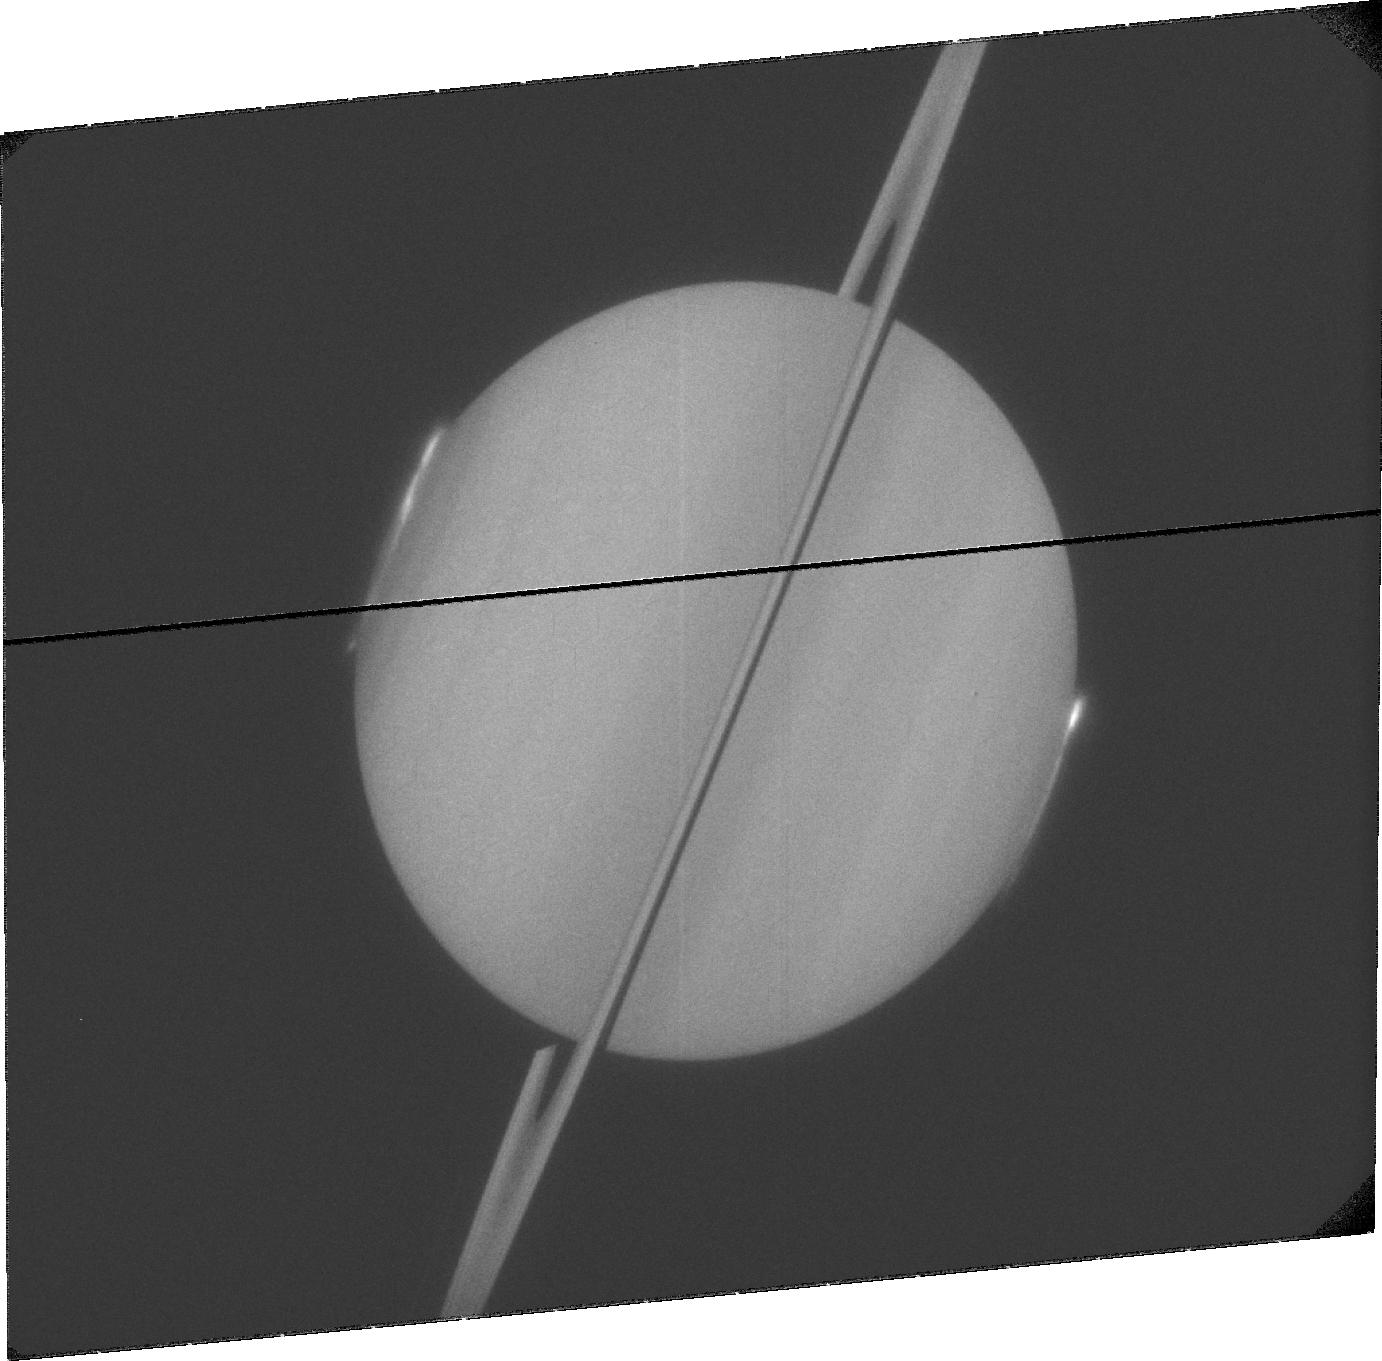
Target: SATURN. Instrument: ACS/SBC. Filter: F115LP. Exposure: 32 min. Observation ID: jbaed4010

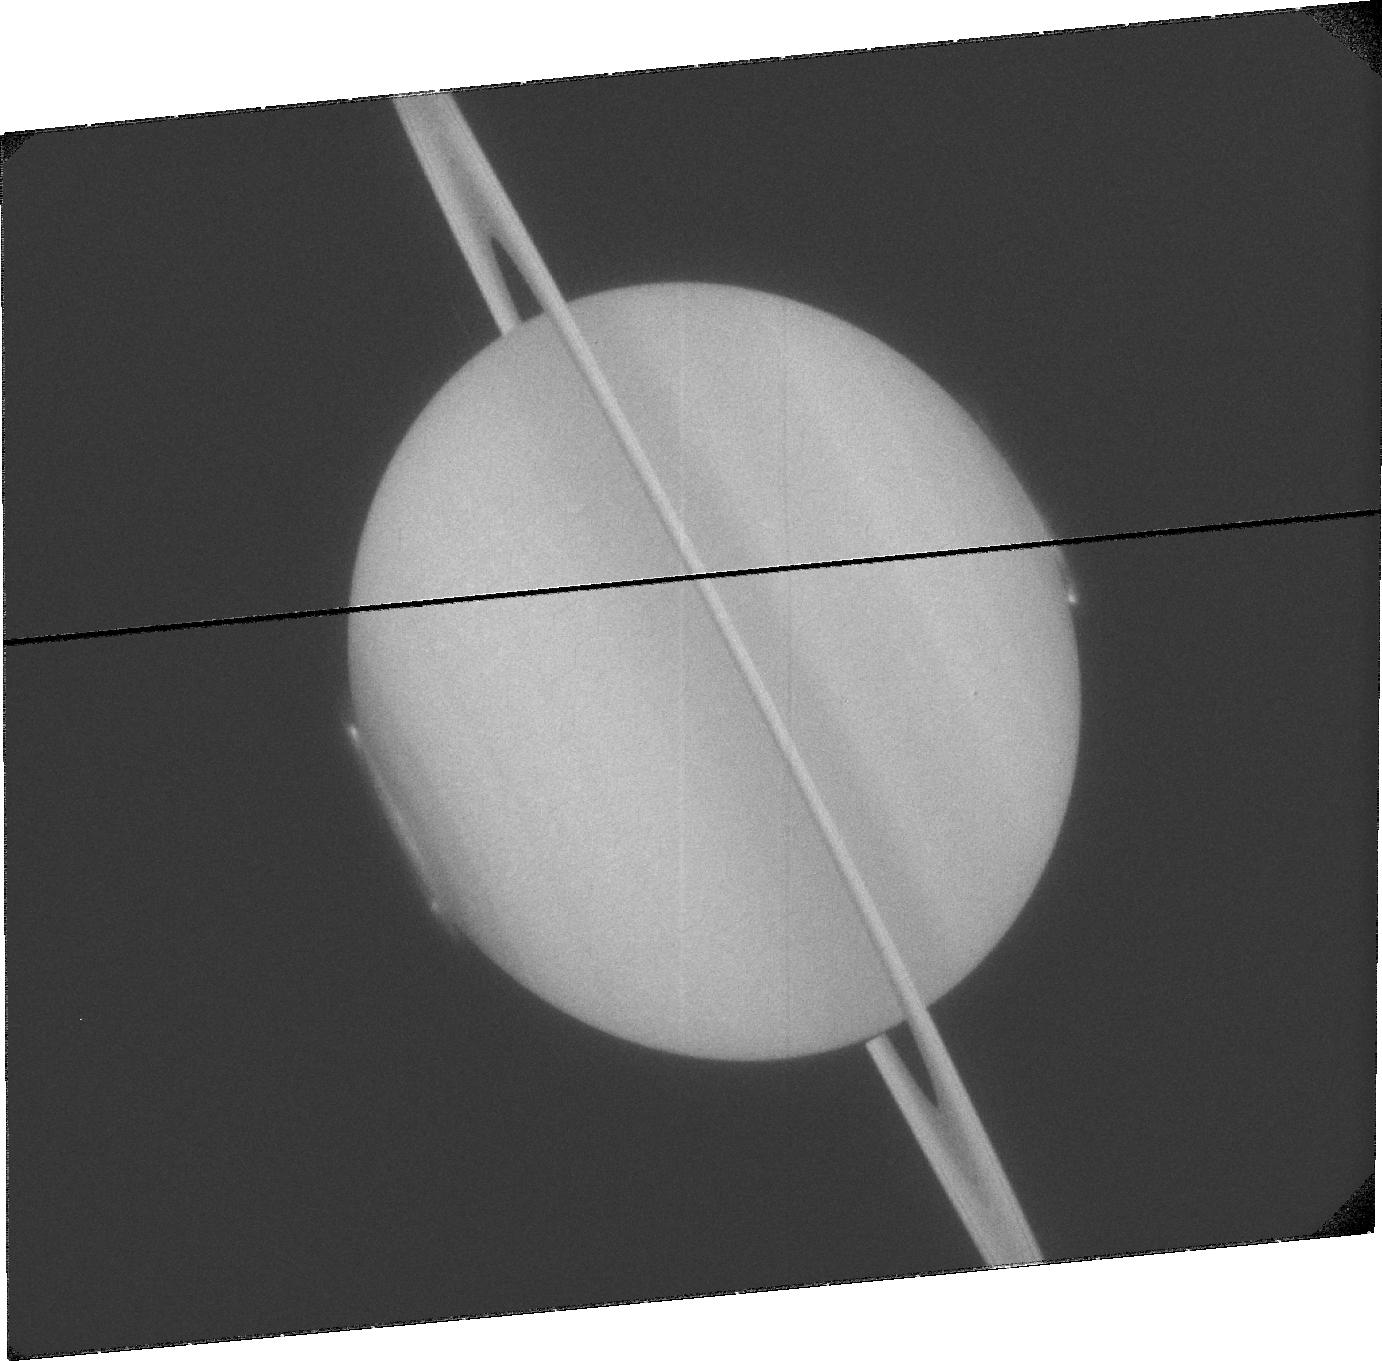
Target: SATURN. Instrument: ACS/SBC. Filter: F115LP. Exposure: 32 min. Observation ID: jbaeg1010

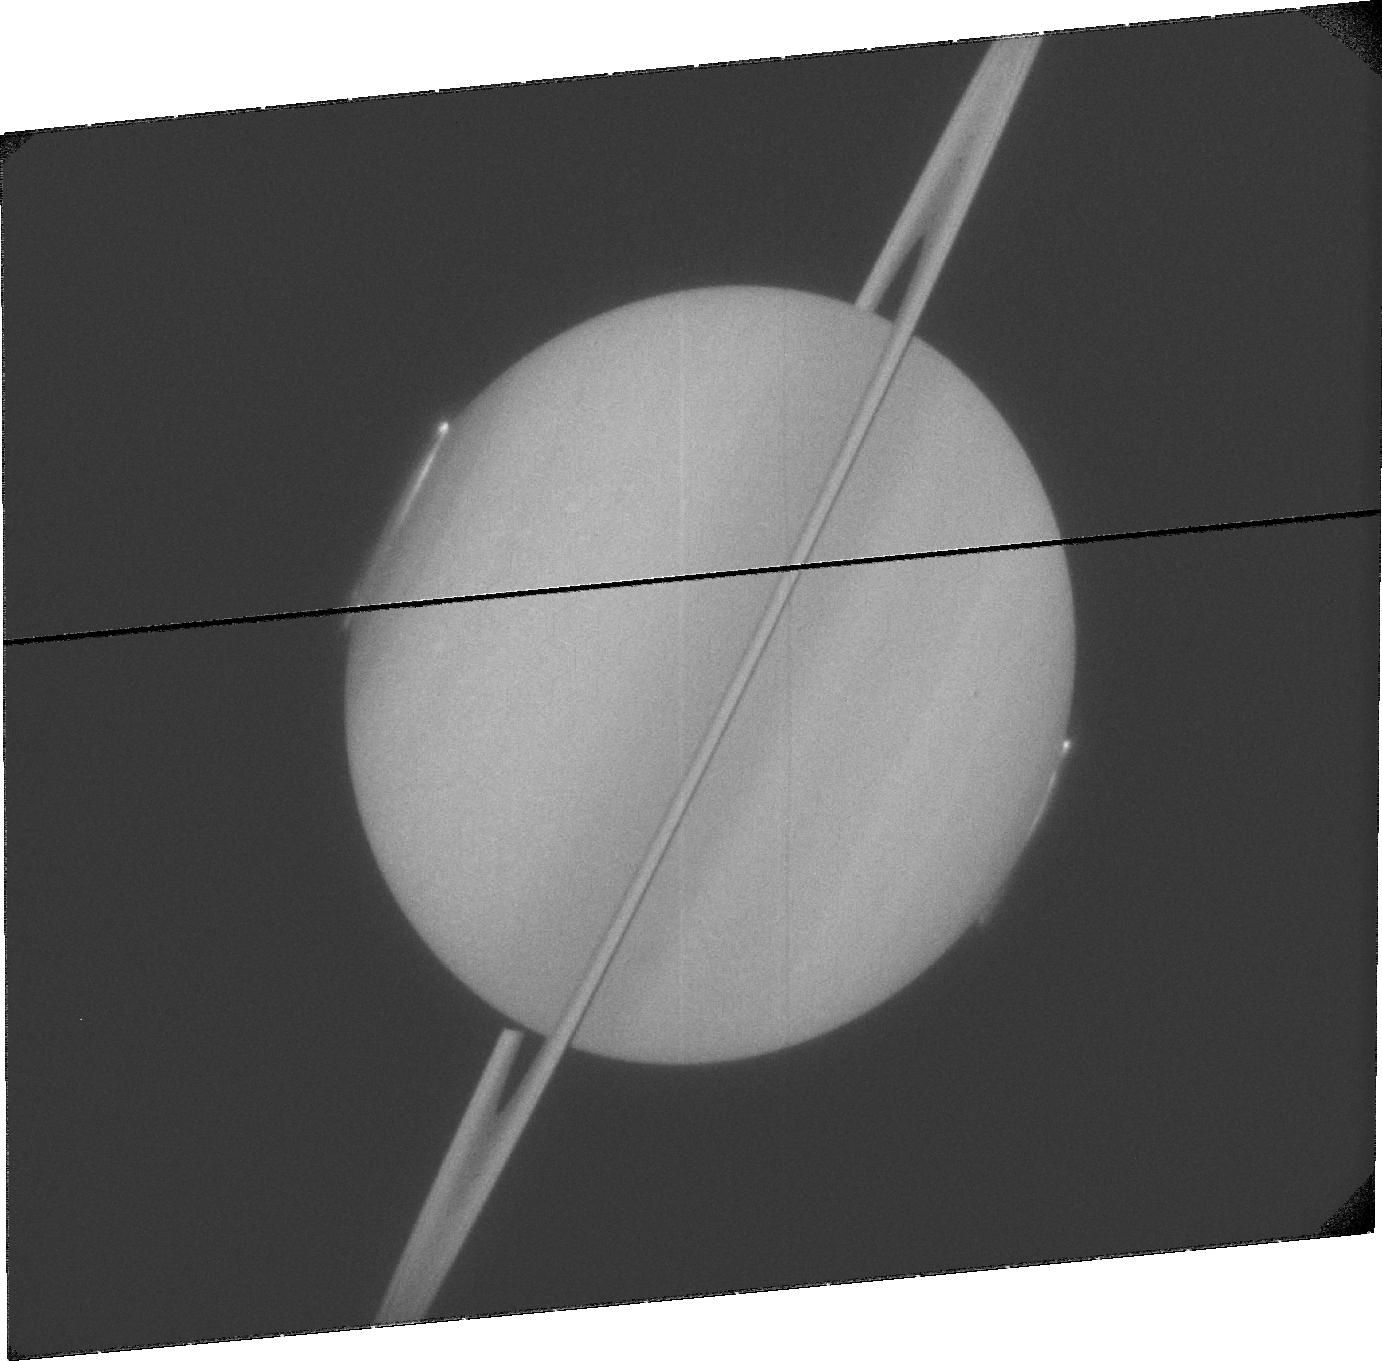
Target: SATURN. Instrument: ACS/SBC. Filter: F115LP. Exposure: 32 min. Observation ID: jbaee3010

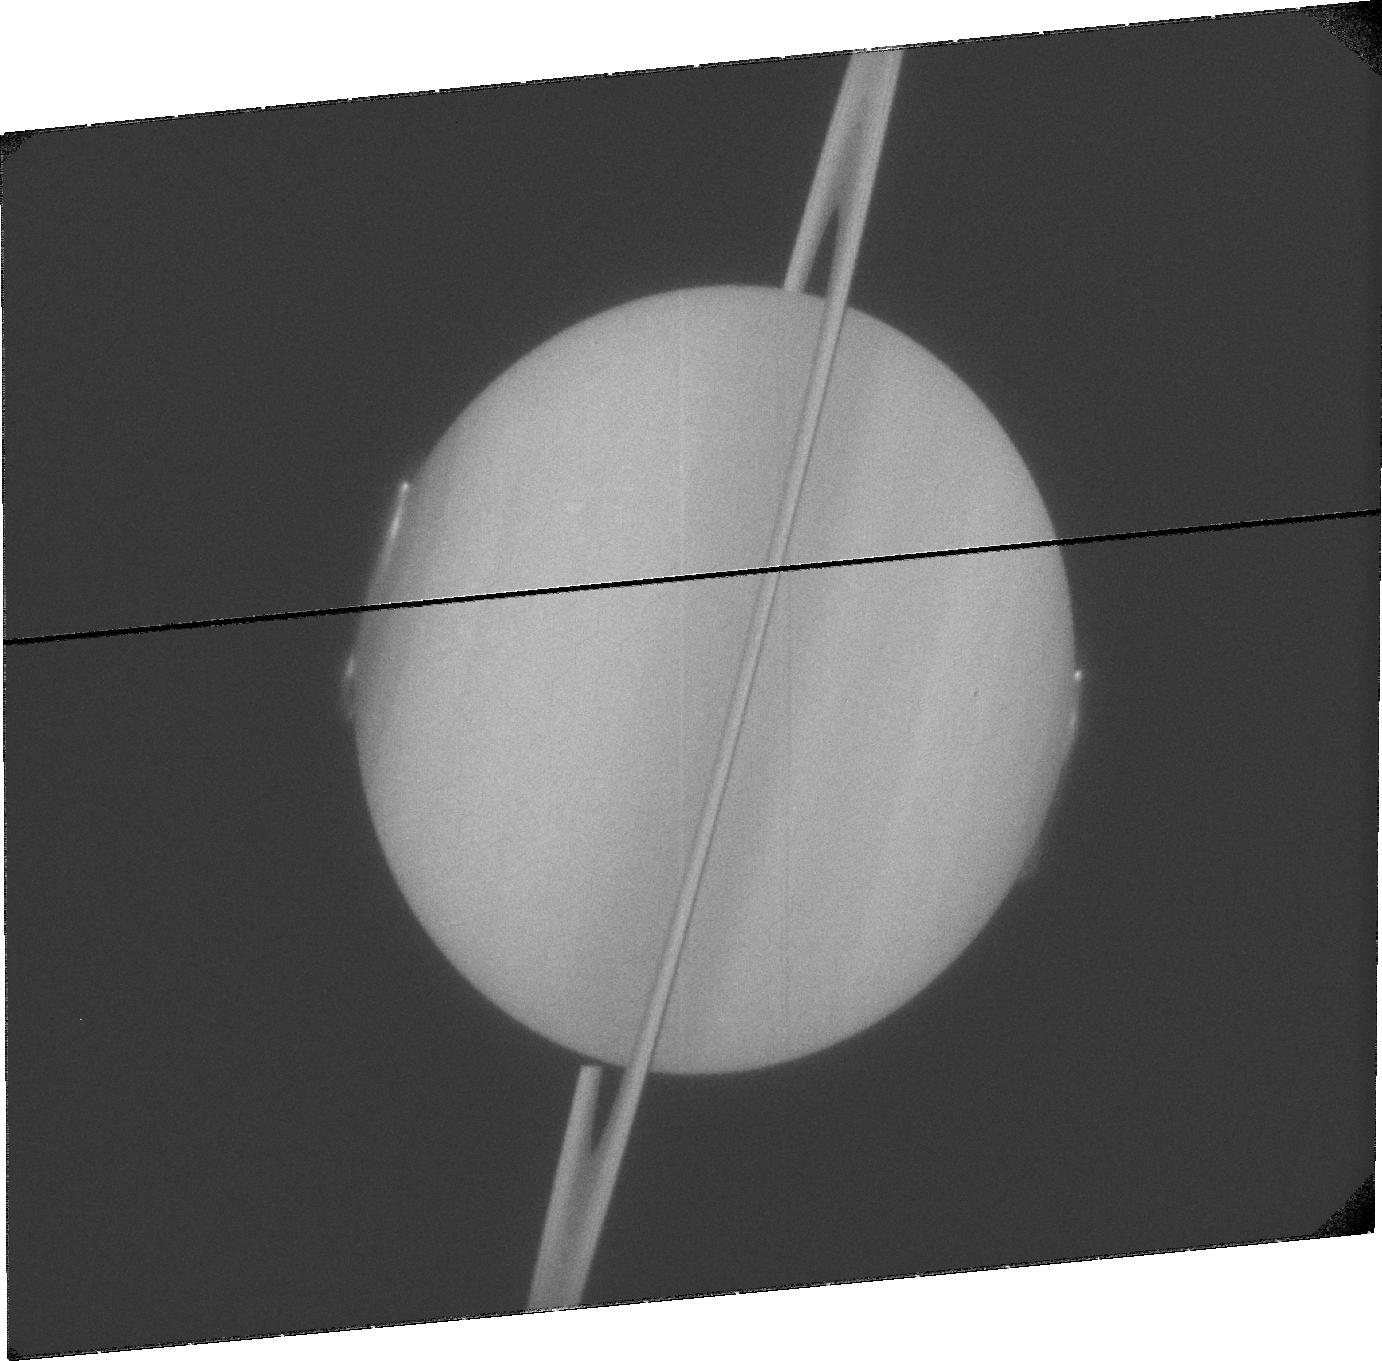
Target: SATURN. Instrument: ACS/SBC. Filter: F115LP. Exposure: 32 min. Observation ID: jbaef2010

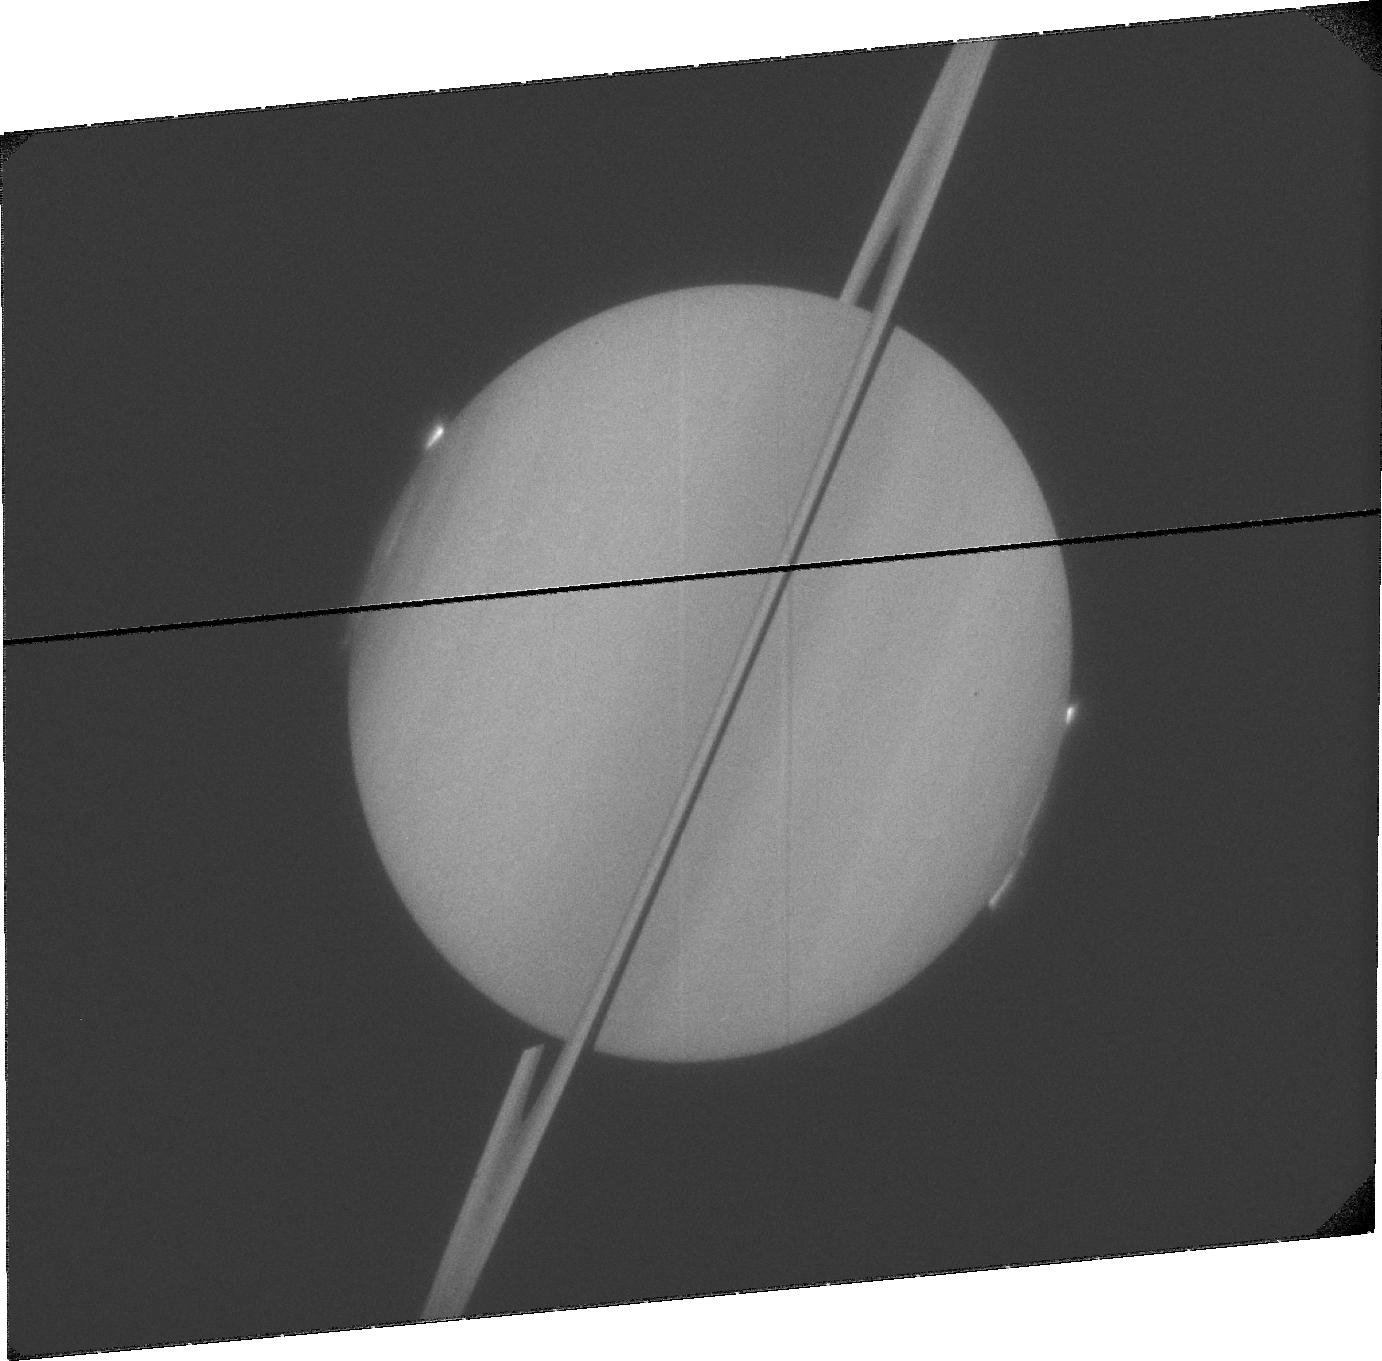
Target: SATURN. Instrument: ACS/SBC. Filter: F115LP. Exposure: 32 min. Observation ID: jbaed1010

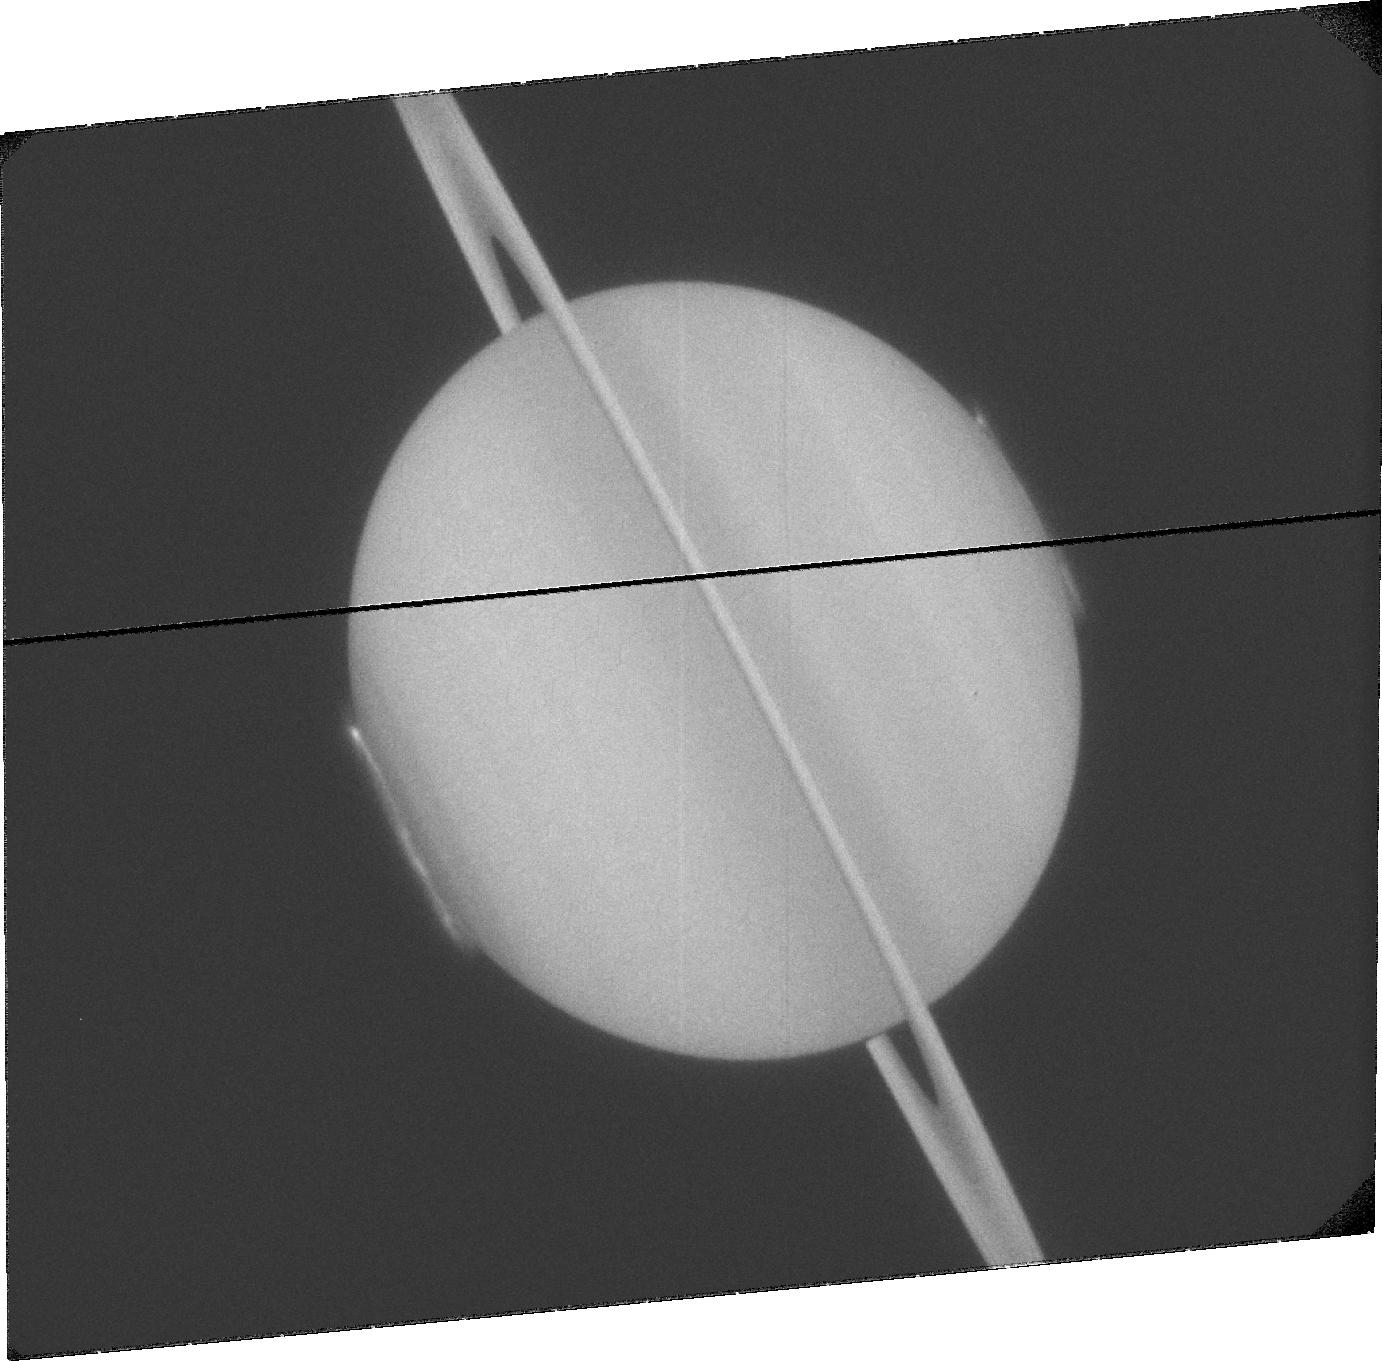
Target: SATURN. Instrument: ACS/SBC. Filter: F115LP. Exposure: 32 min. Observation ID: jbaeg3010

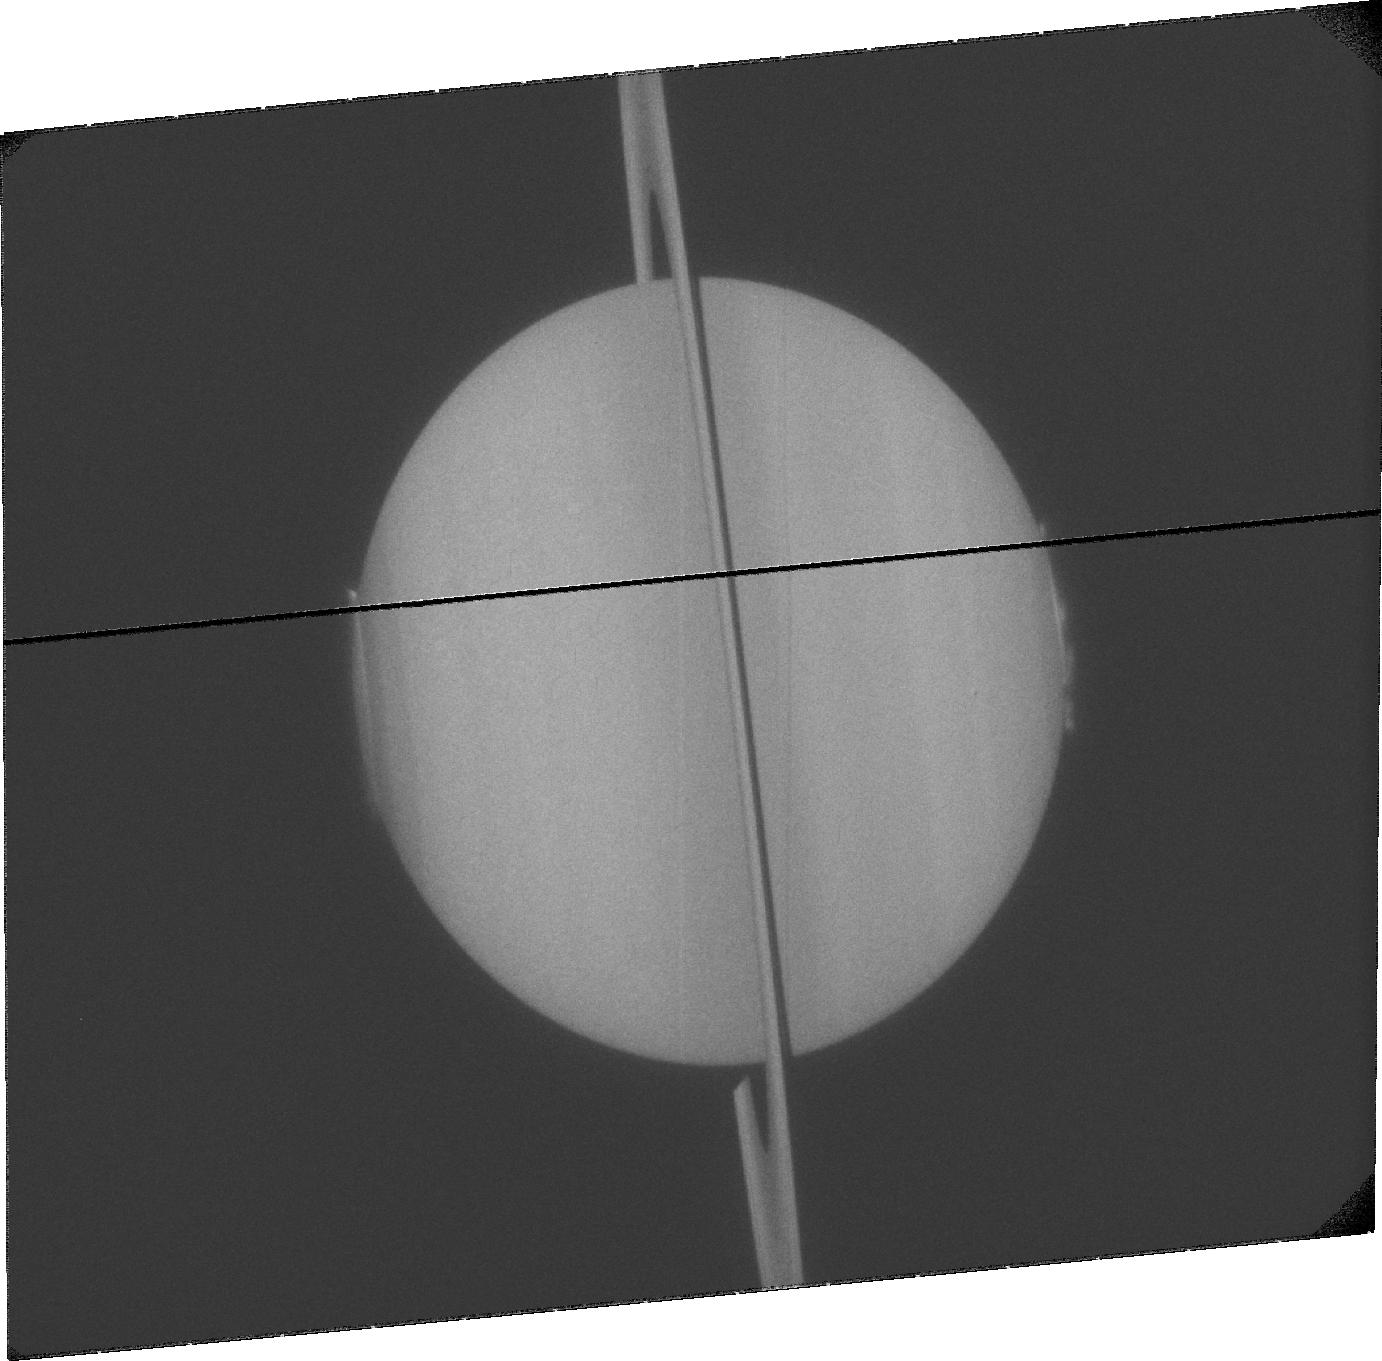
Target: SATURN. Instrument: ACS/SBC. Filter: F115LP. Exposure: 32 min. Observation ID: jbaec3010

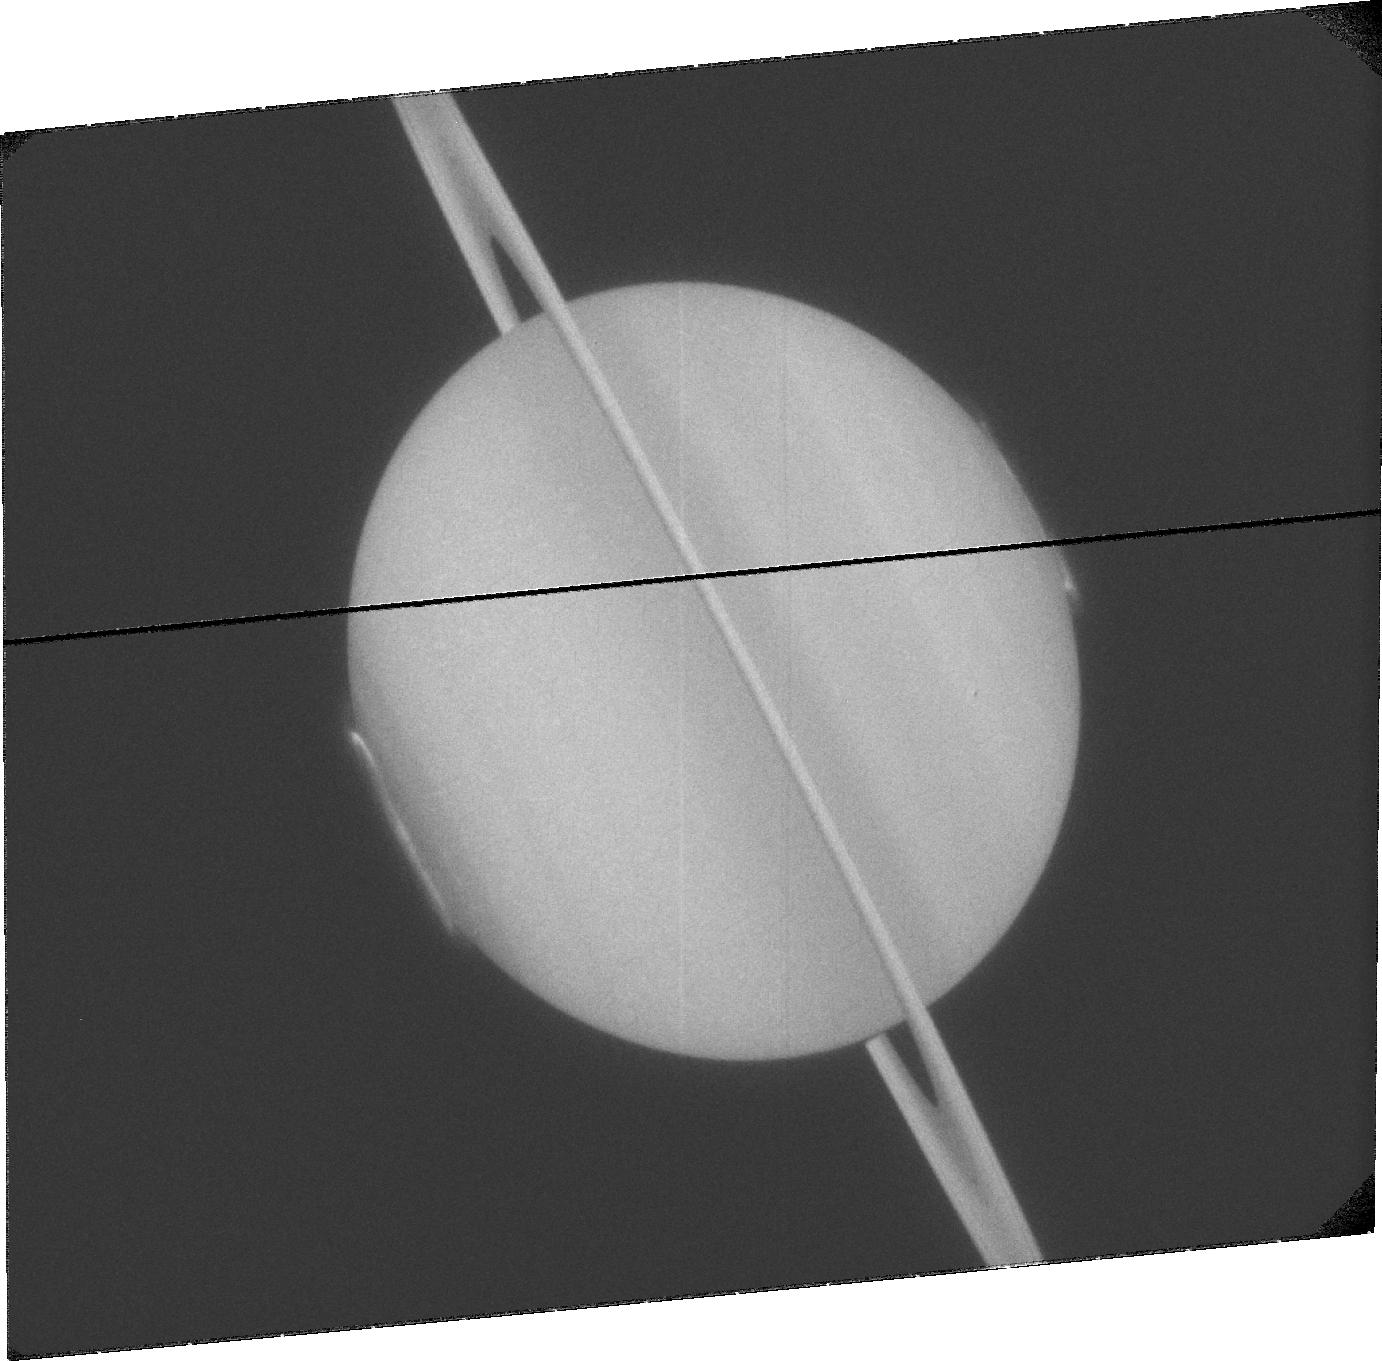
Target: SATURN. Instrument: ACS/SBC. Filter: F115LP. Exposure: 32 min. Observation ID: jbaeg2010

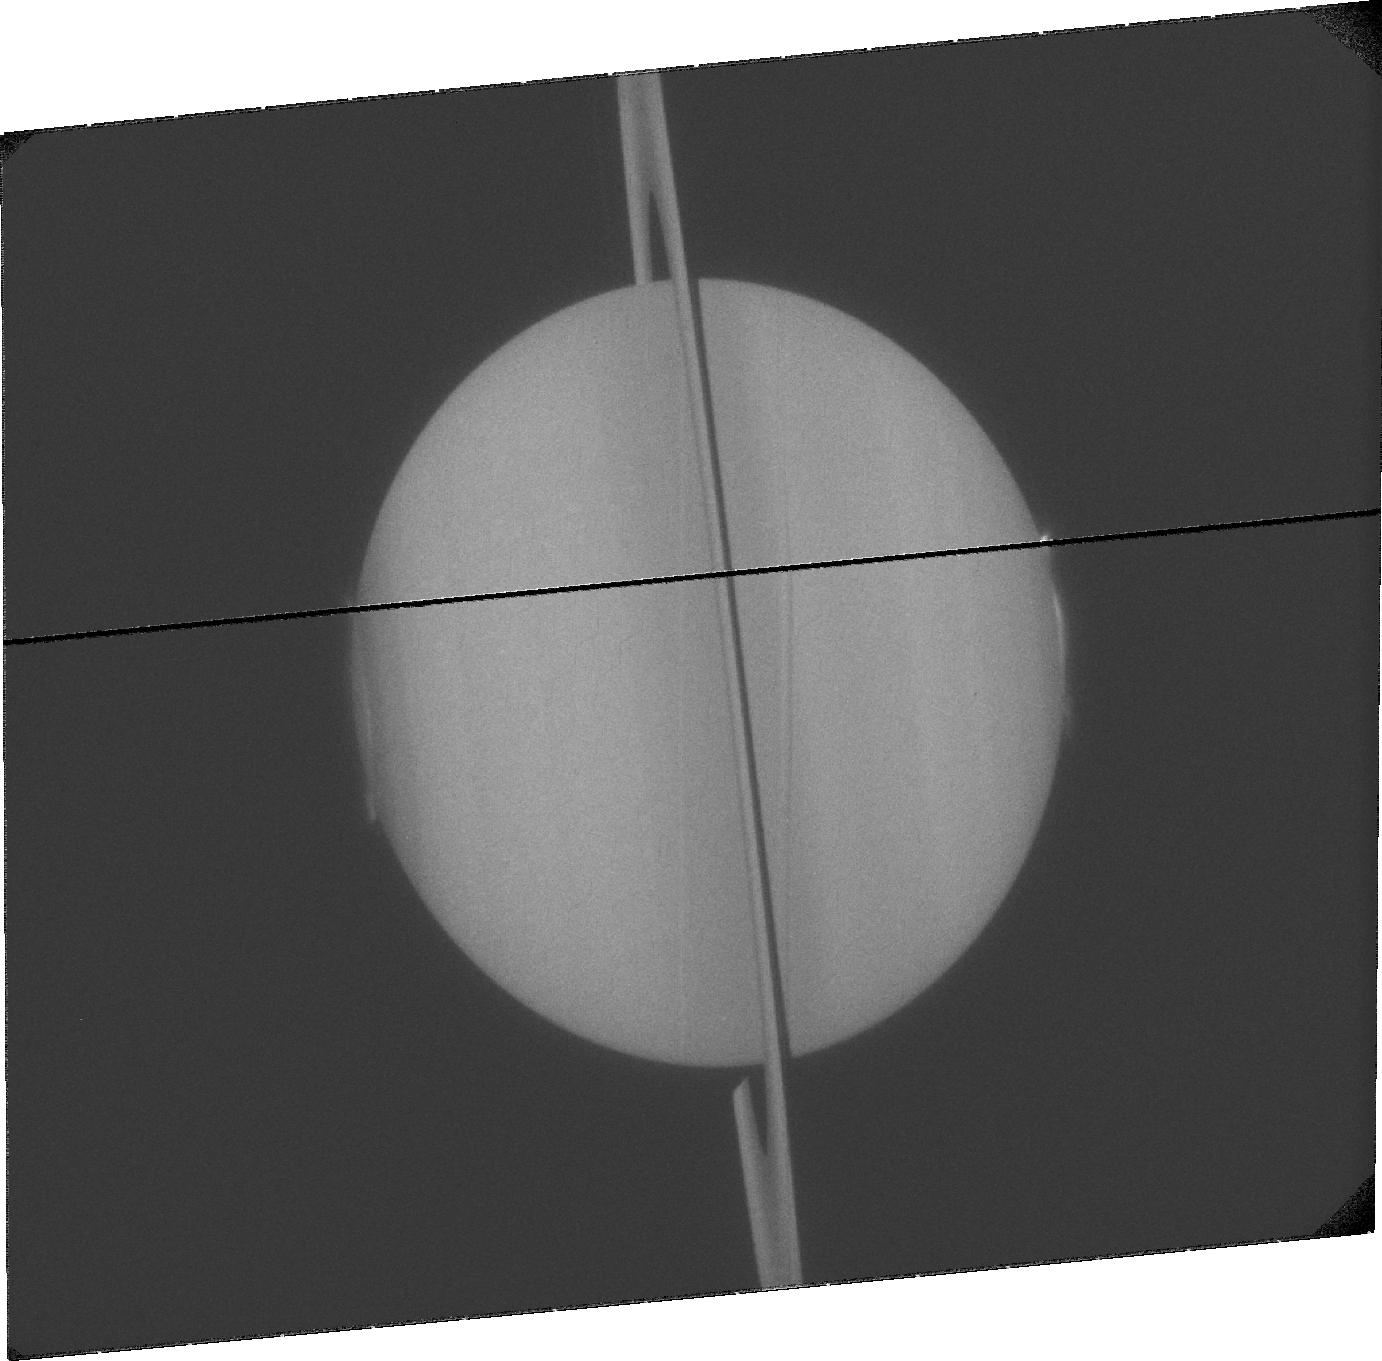
Target: SATURN. Instrument: ACS/SBC. Filter: F115LP. Exposure: 32 min. Observation ID: jbaec1010

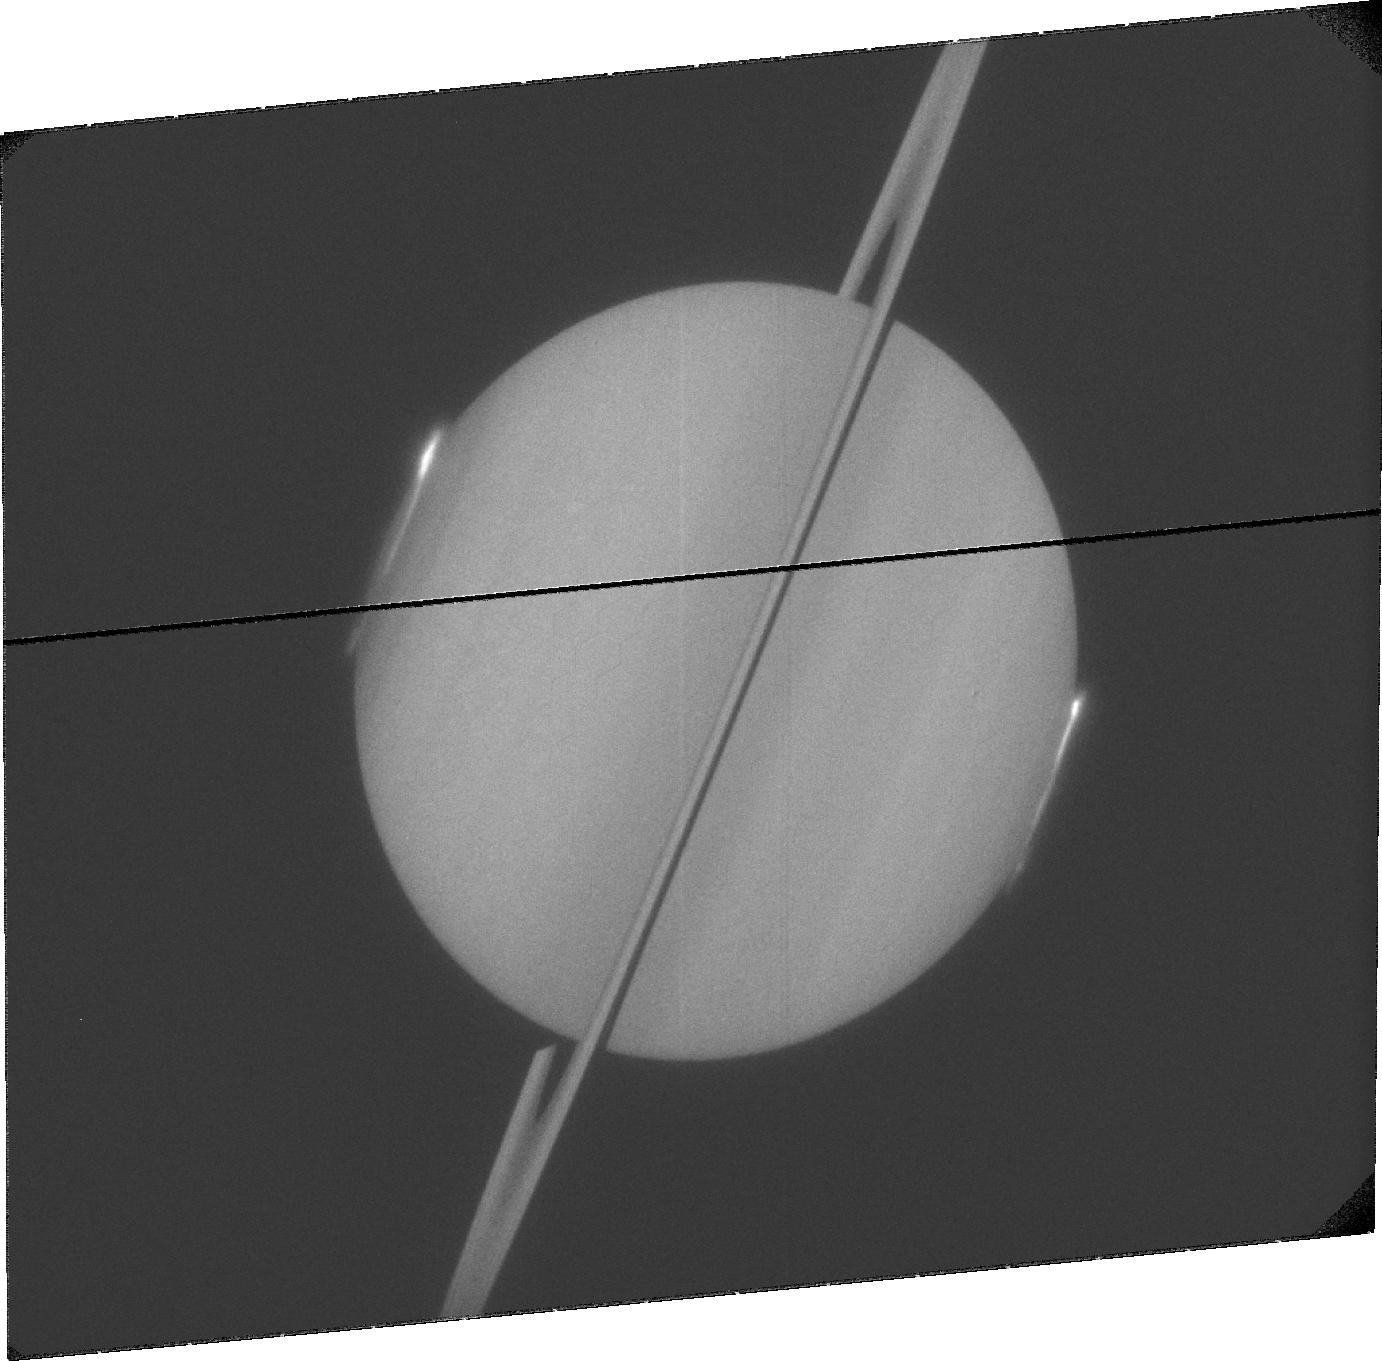
Target: SATURN. Instrument: ACS/SBC. Filter: F115LP. Exposure: 32 min. Observation ID: jbaed3010

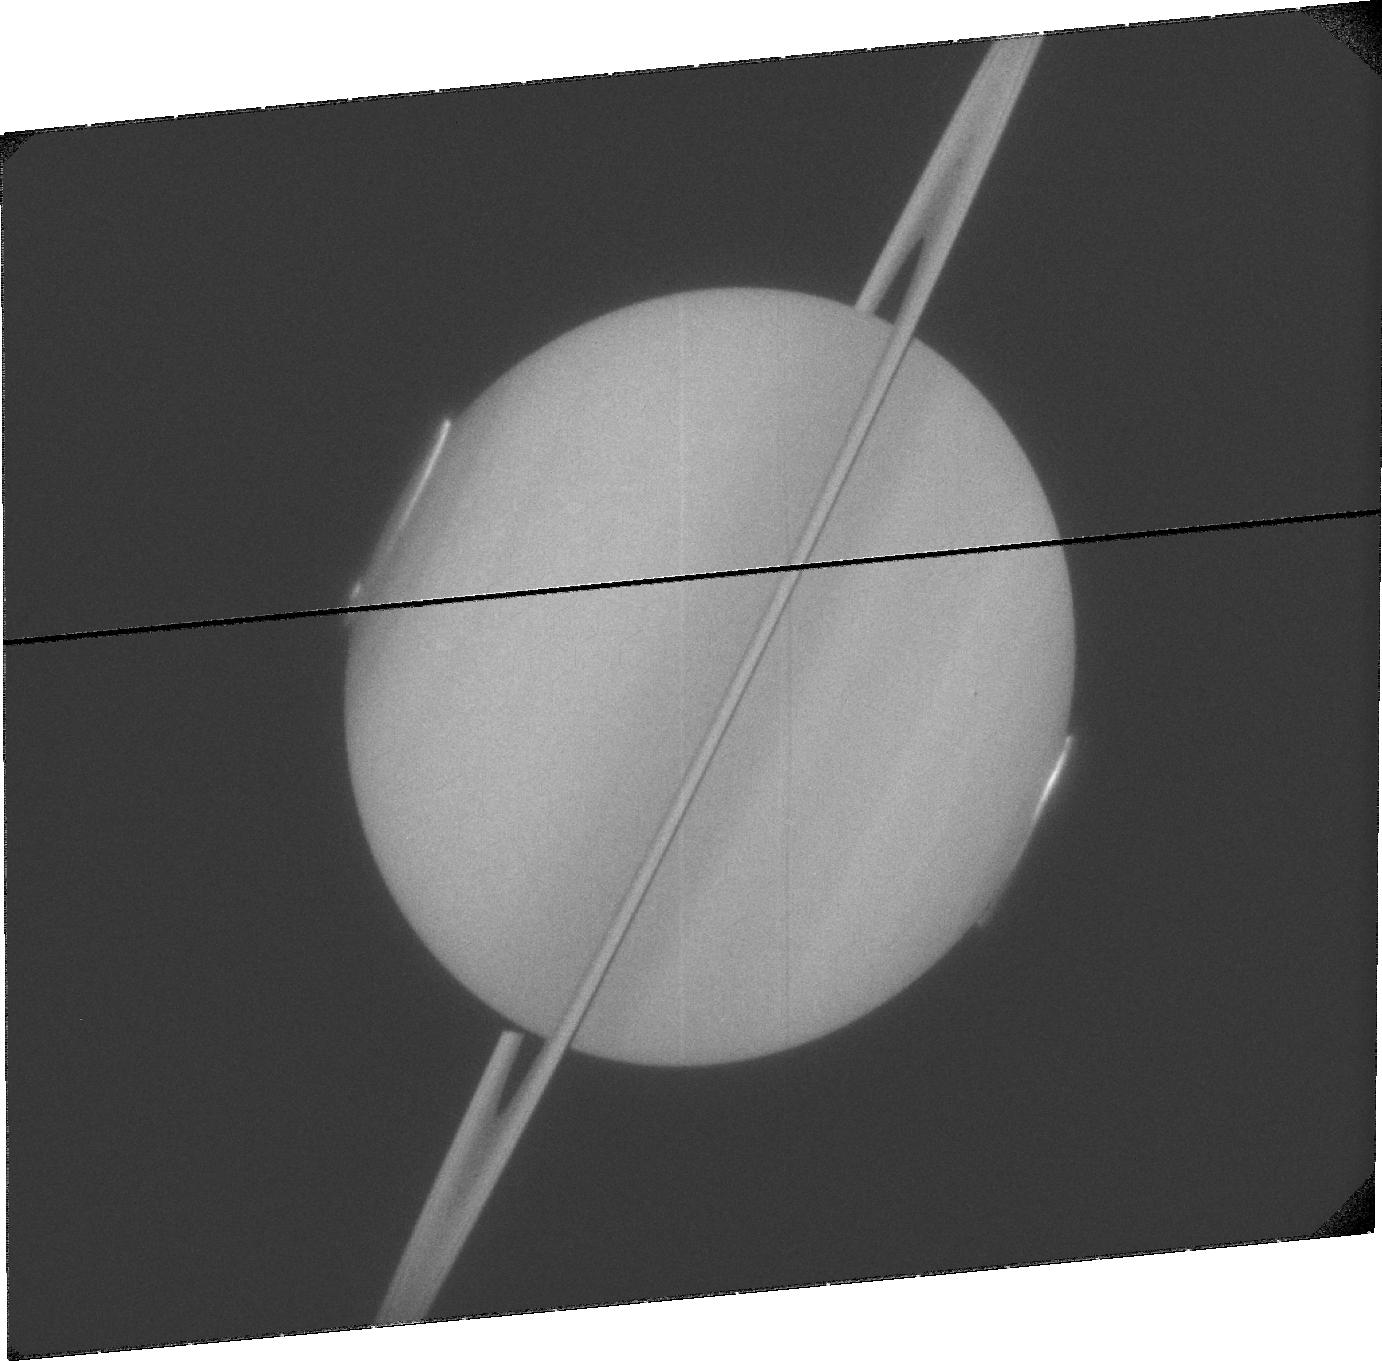
Target: SATURN. Instrument: ACS/SBC. Filter: F115LP. Exposure: 32 min. Observation ID: jbaee2010

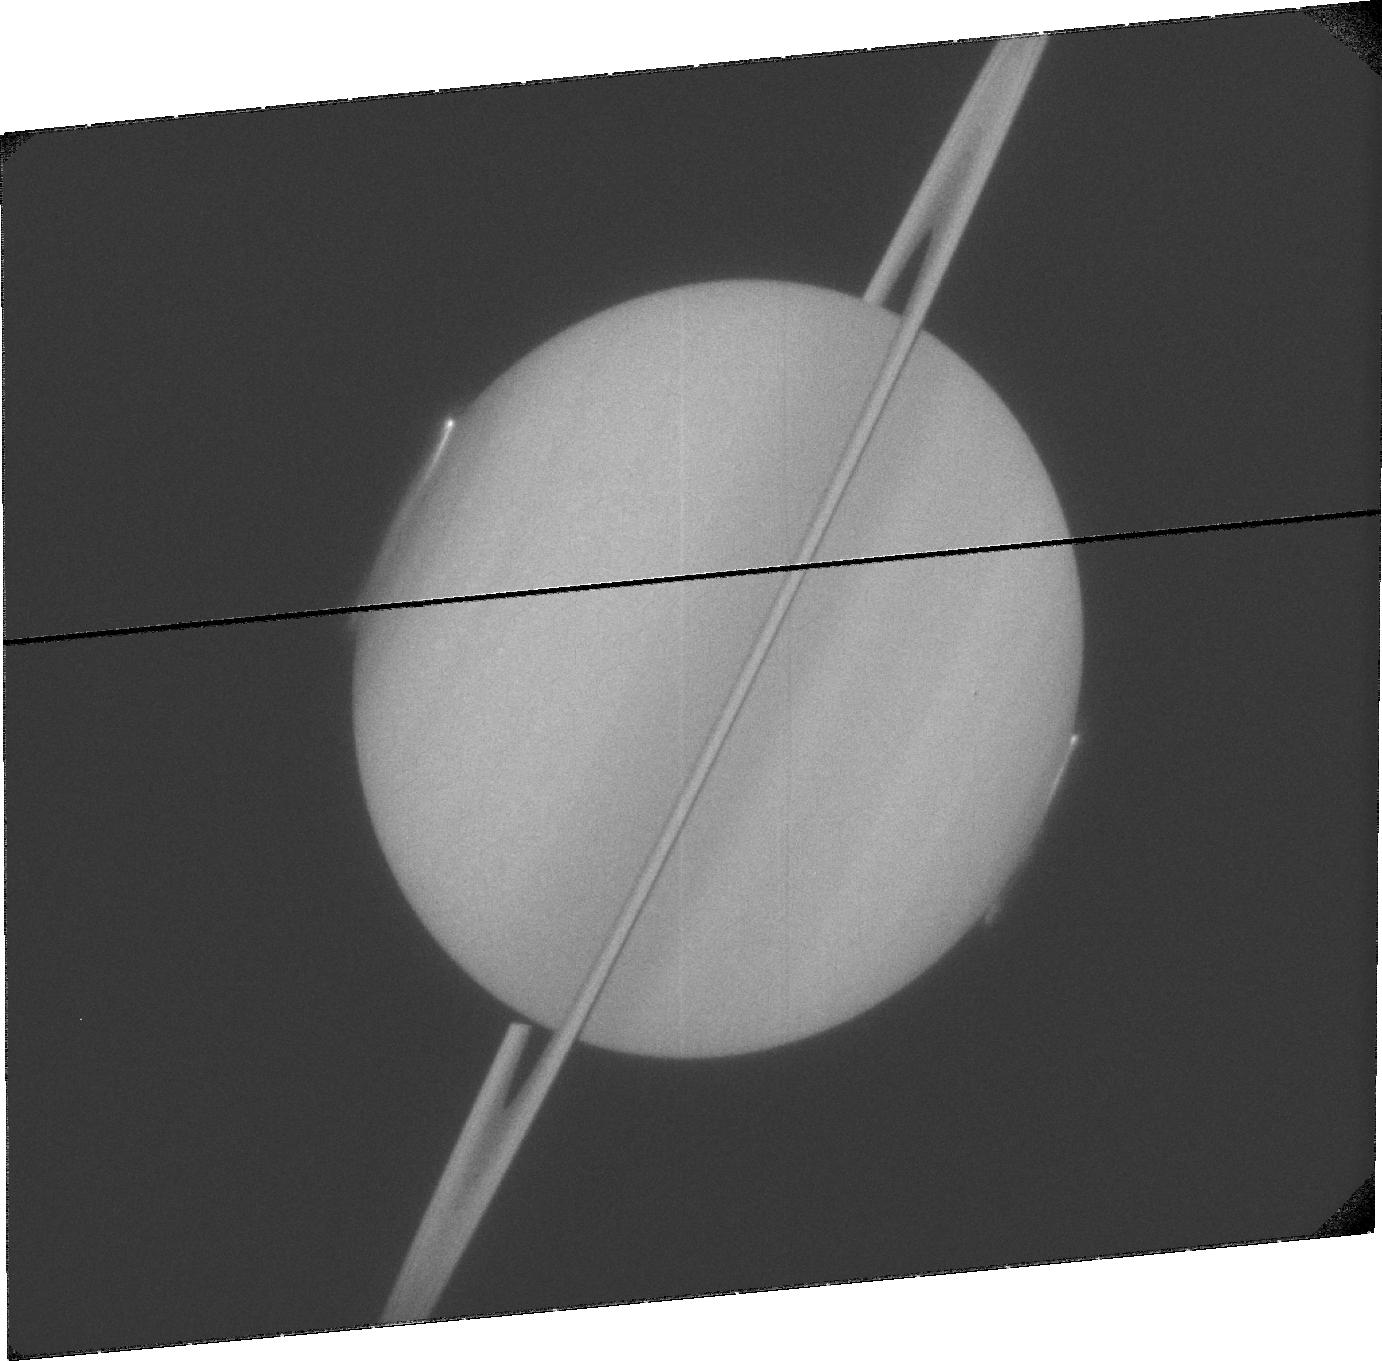
Target: SATURN. Instrument: ACS/SBC. Filter: F115LP. Exposure: 32 min. Observation ID: jbaee4010

Observing Saturns high latitude polar auroras (PI: Nichols, Jonathan David)

Planetary auroral emissions are critical indicators of how the magnetospheres of the planets work. Recently, a new component of Saturns auroral emissions, i.e. high latitude auroras inside the main auroral oval, have been observed by the Cassini spacecraft during otherwise quiet auroral conditions. Such high latitude auroras are of immense interest since they occur on magnetic flux tubes connected to a region that is key to the overall dynamics of the system, the magnetotail, and where if conventional theories regarding Saturns magnetosphere are correct there should not be any auroras. These faint auroral emissions have not been previously observed by the Hubble Space Telescope (HST). However, the unique oblique viewing geometry afforded during early 2009 due to Saturns orbital longitude will result in the apparent brightening of these polar emissions due to the limb-brightening effect, with the result that they may be observable by HST for the first ever time. In addition, at this time the Cassini spacecraft will be in a high latitude orbit, with a trajectory that will take it through these magnetic flux tubes, providing essential simultaneous in situ data. This is the last time Cassini will be in such an orbit during its mission as currently scheduled and HST is the only instrument capable of obtaining sustained long-term observations of Saturns auroras. These observations will address the following: Does Saturn exhibit high latitude UV auroras observable by HST? Where do these auroras occur, and at what altitude? How do these auroras behave over time? How variable are they? Are they periodic? How do they behave with respect to other auroral components? What processes drive these auroras? Are these auroras generated by processes internal to the magnetosphere or are they driven by the solar wind? How do the infrared (IR) auroras relate to the ultraviolet (UV) auroras?